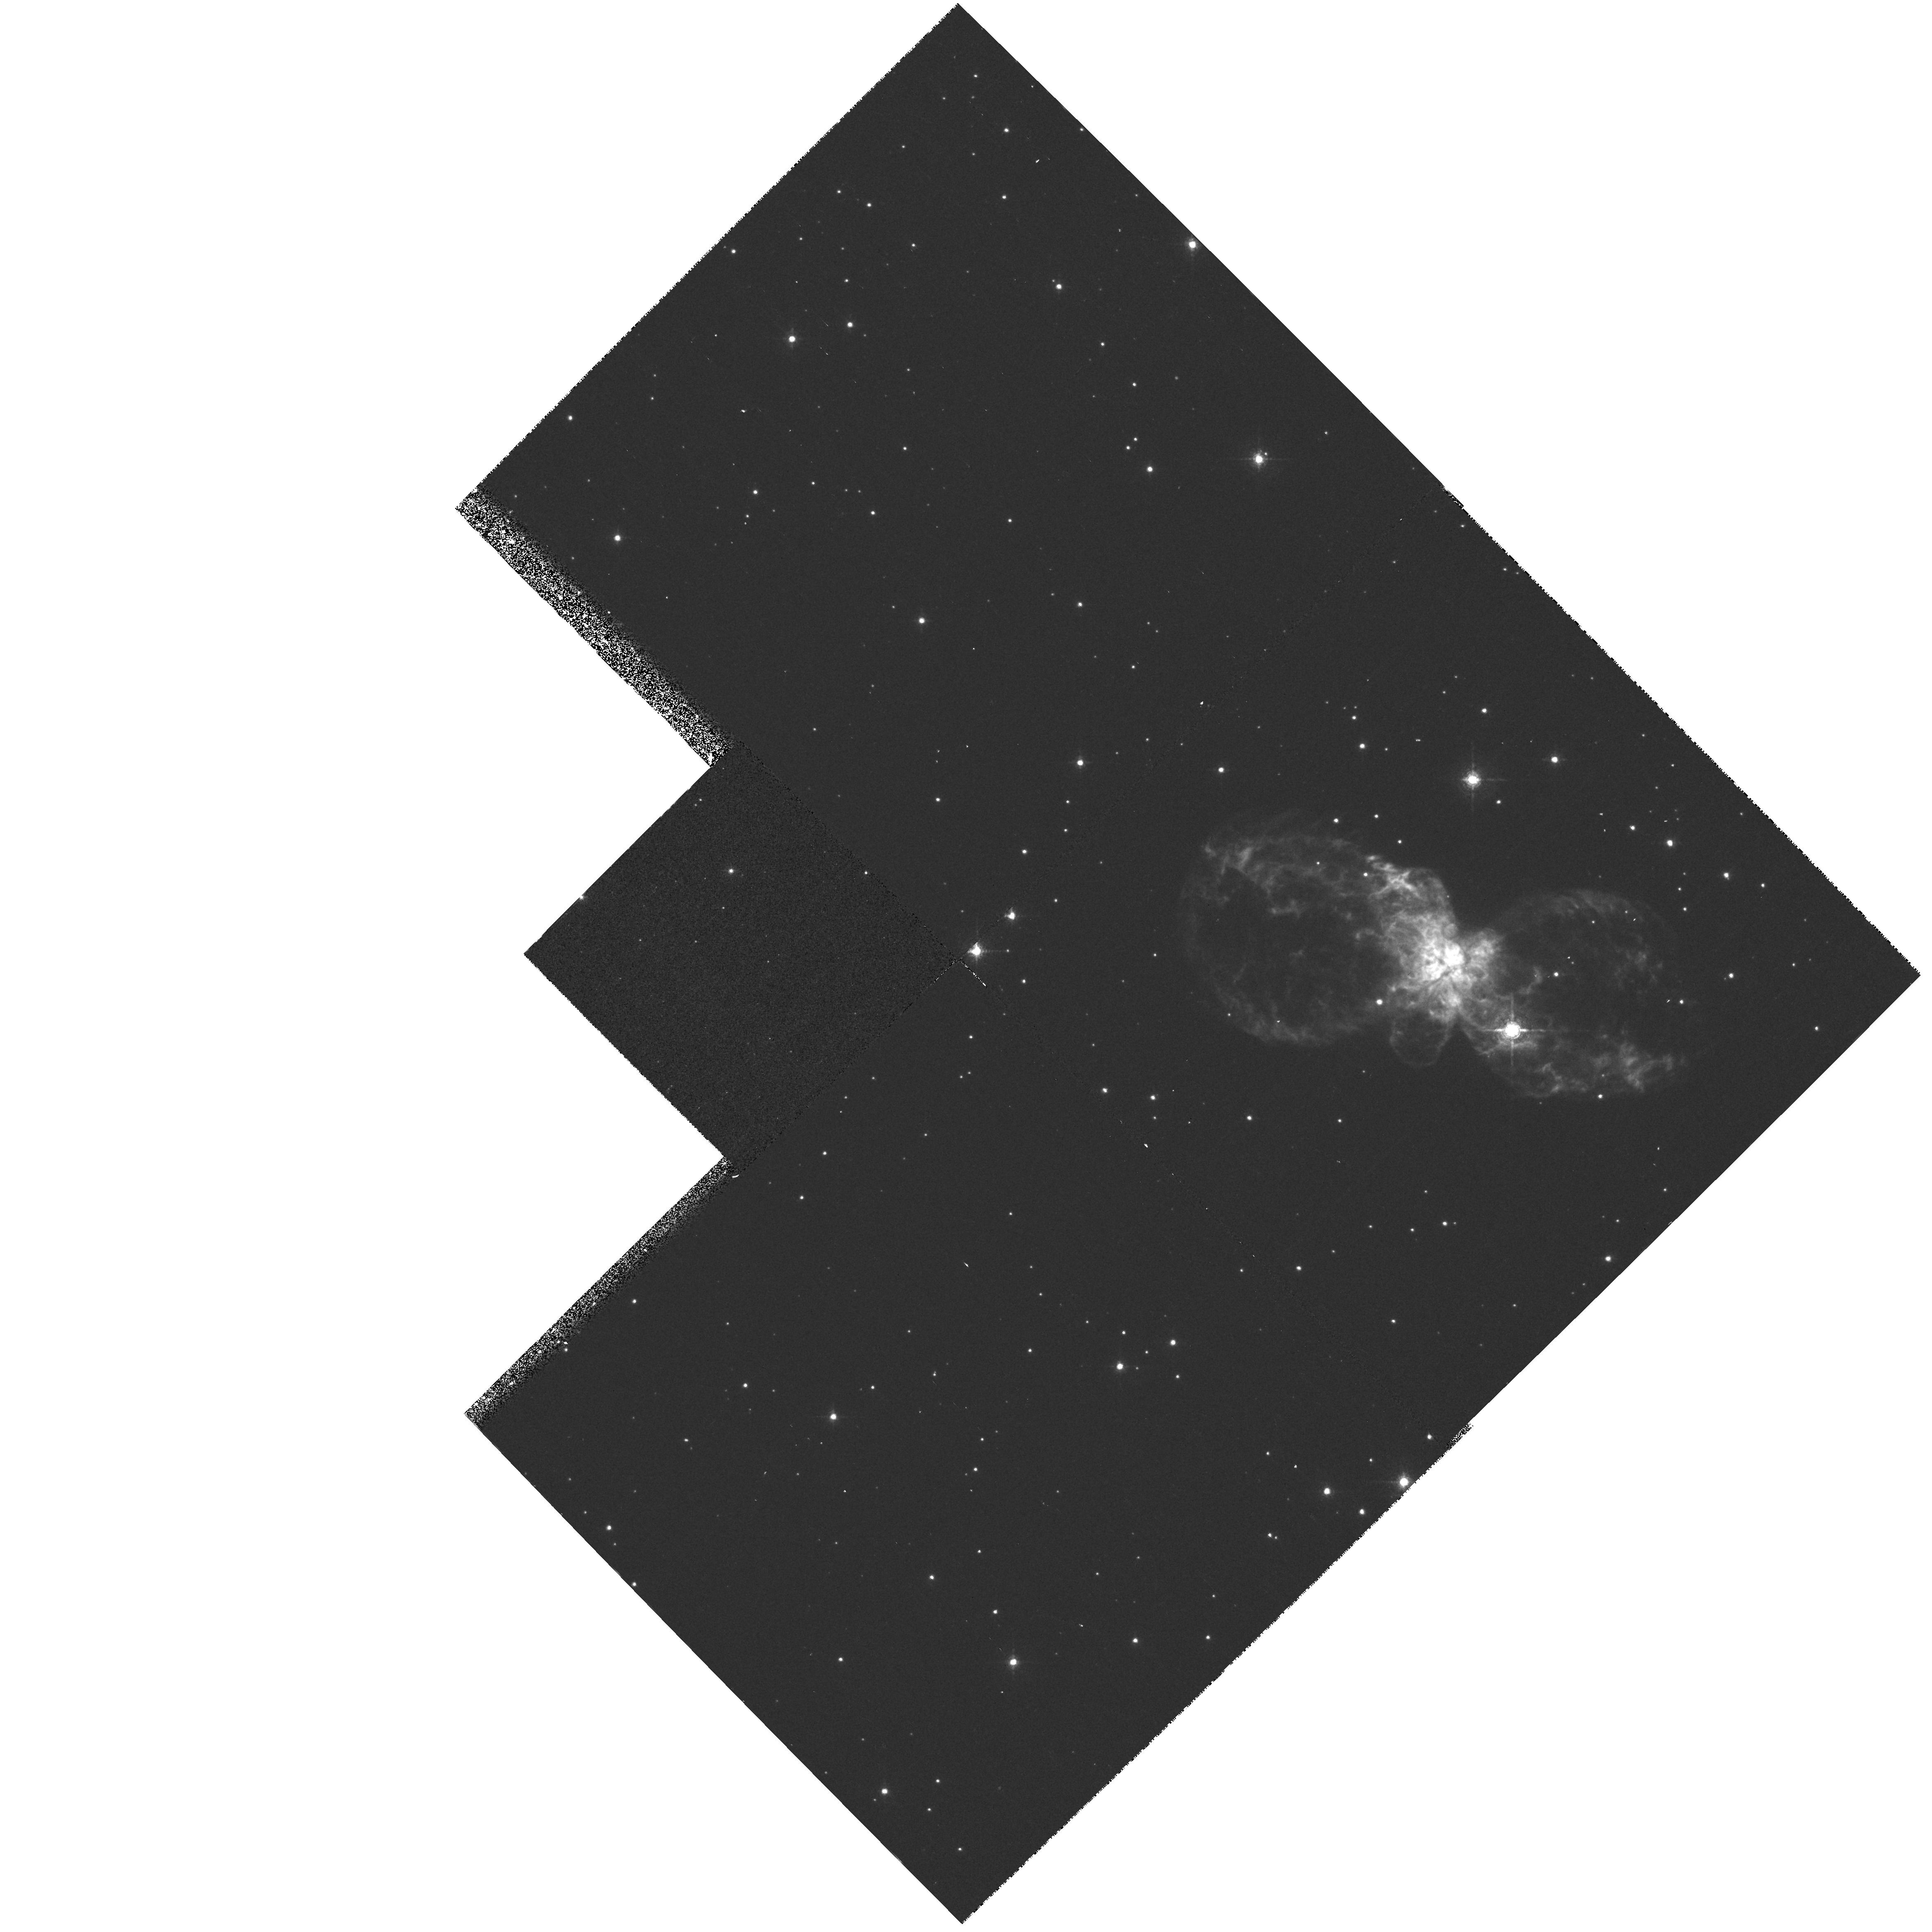
Target: HUBBLE5
Instrument: WFPC2/PC
Filter: F673N
Exposure: 15 min
Observation ID: hst_6502_01_wfpc2_pc_f673n_u42i01

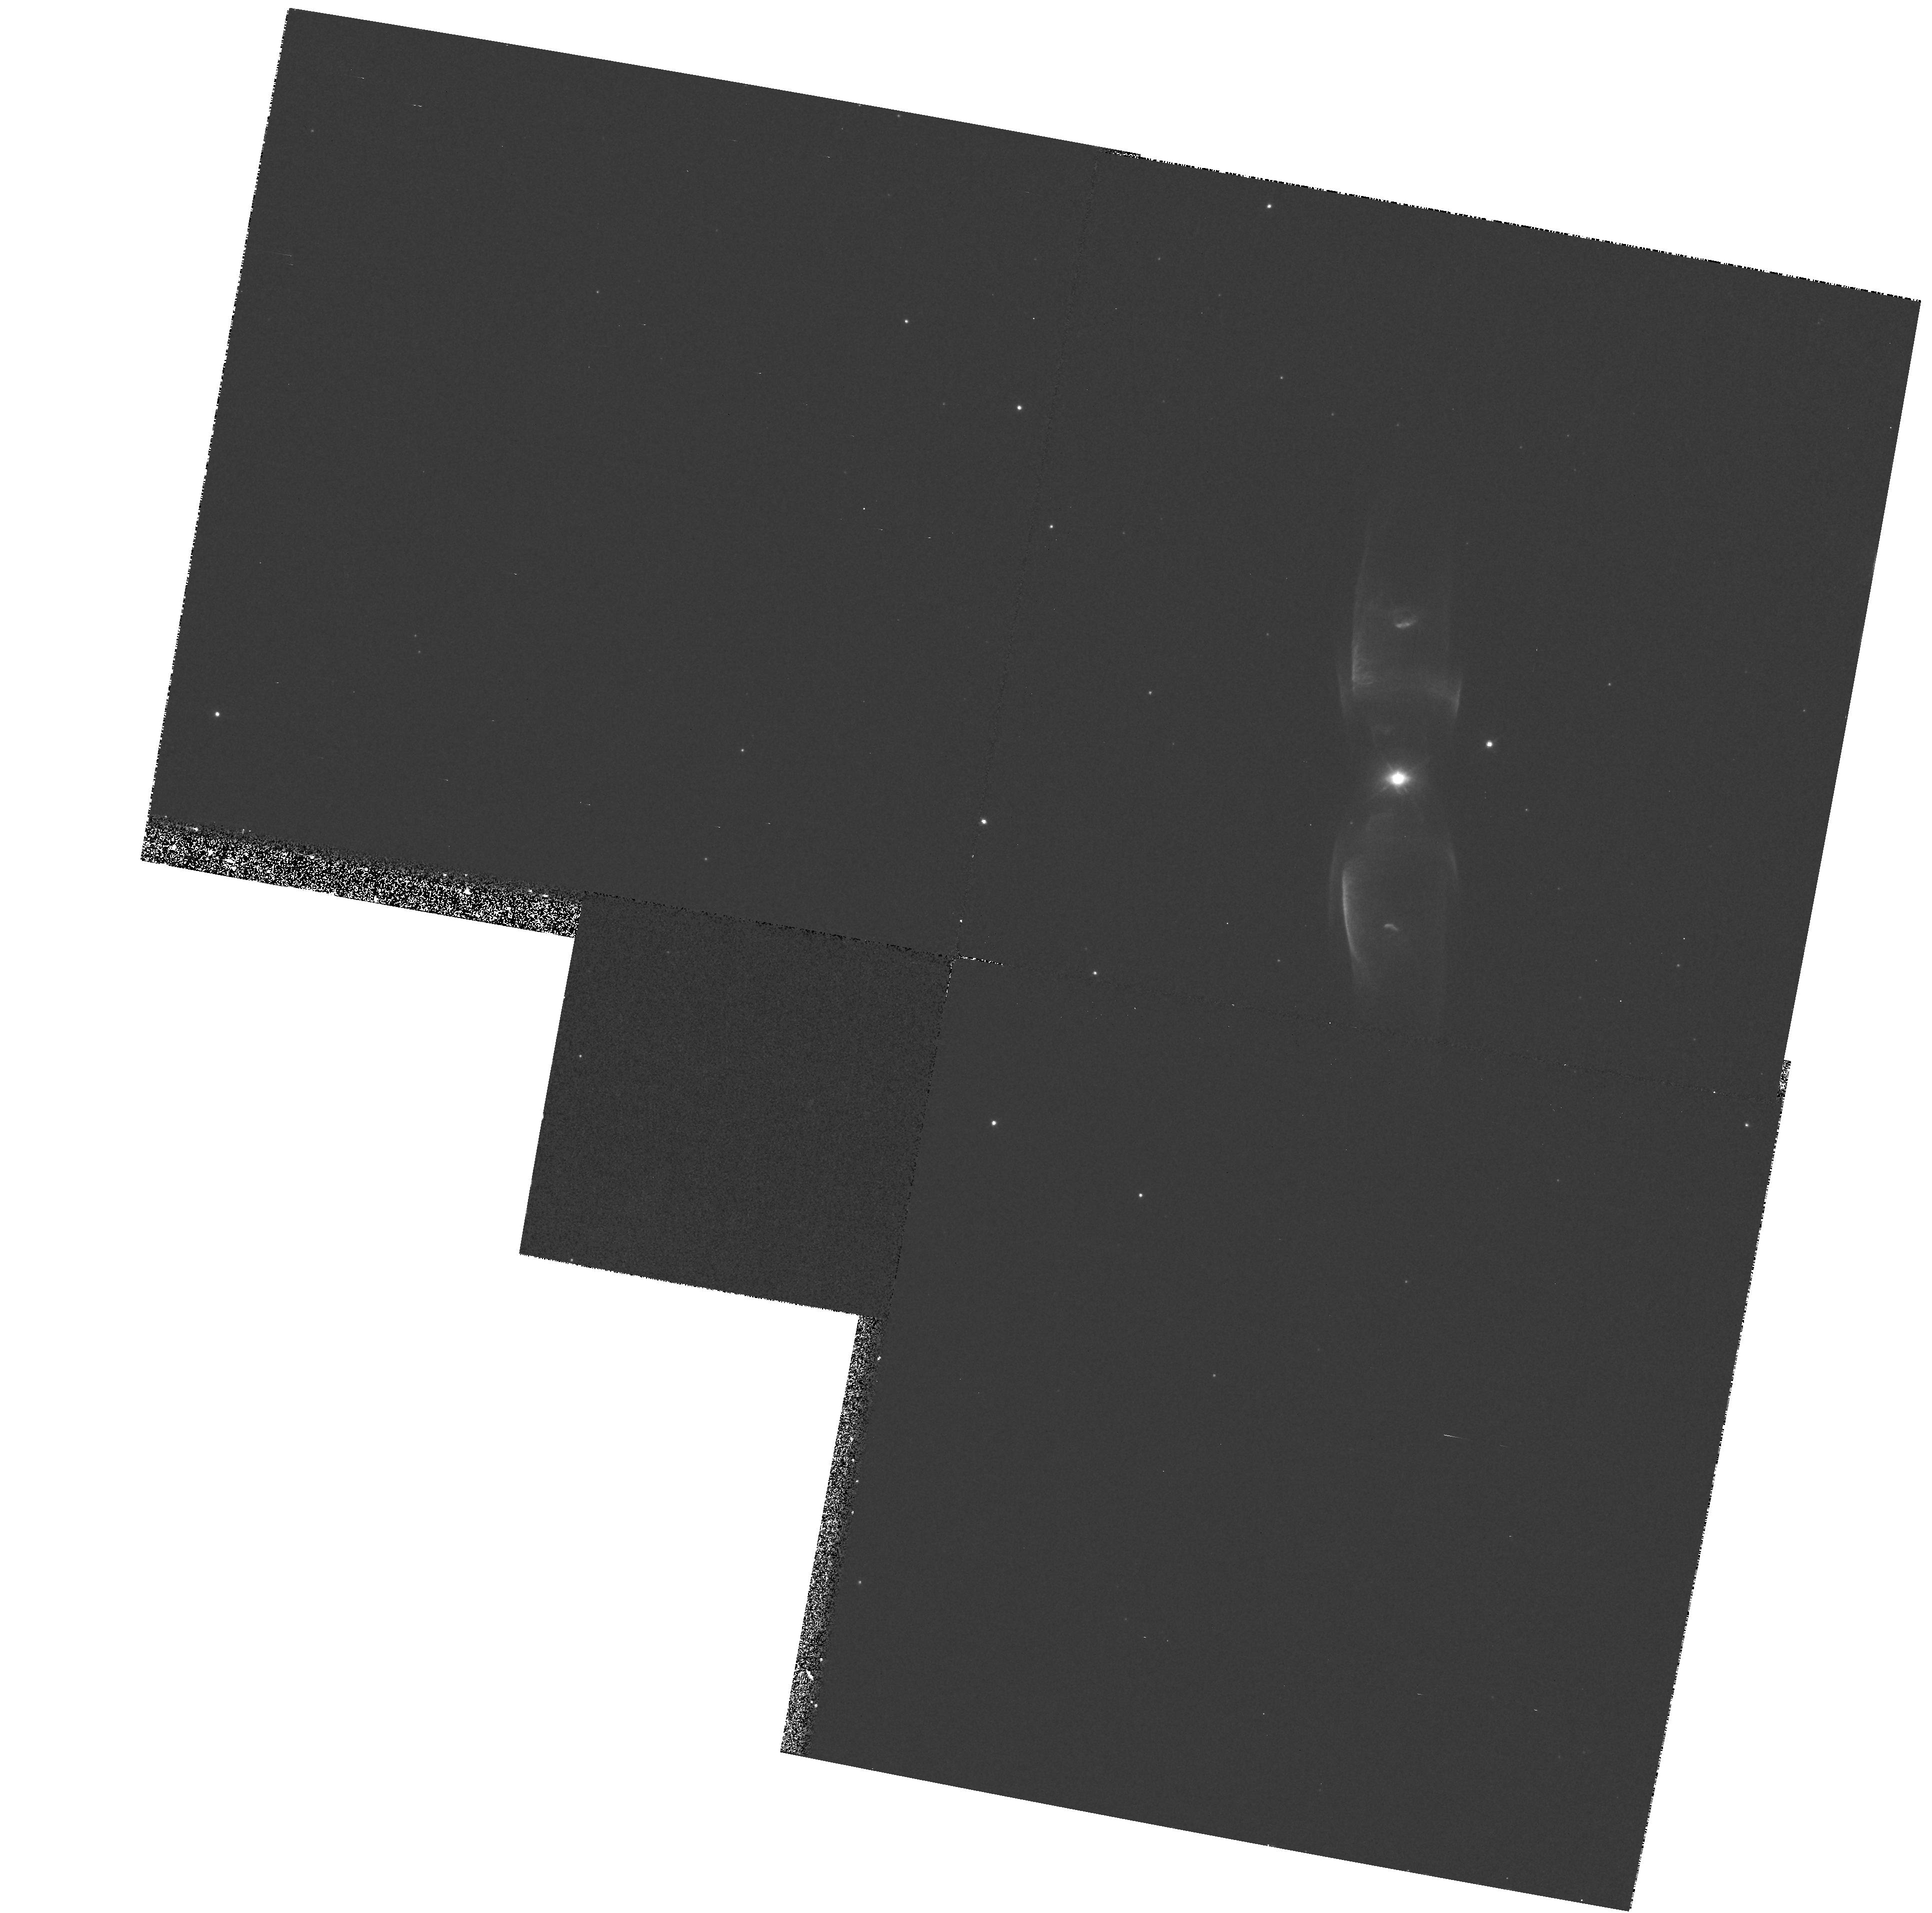
Target: M2-9
Instrument: WFPC2/PC
Filter: F631N
Exposure: 20 min
Observation ID: hst_6502_02_wfpc2_pc_f631n_u42i02

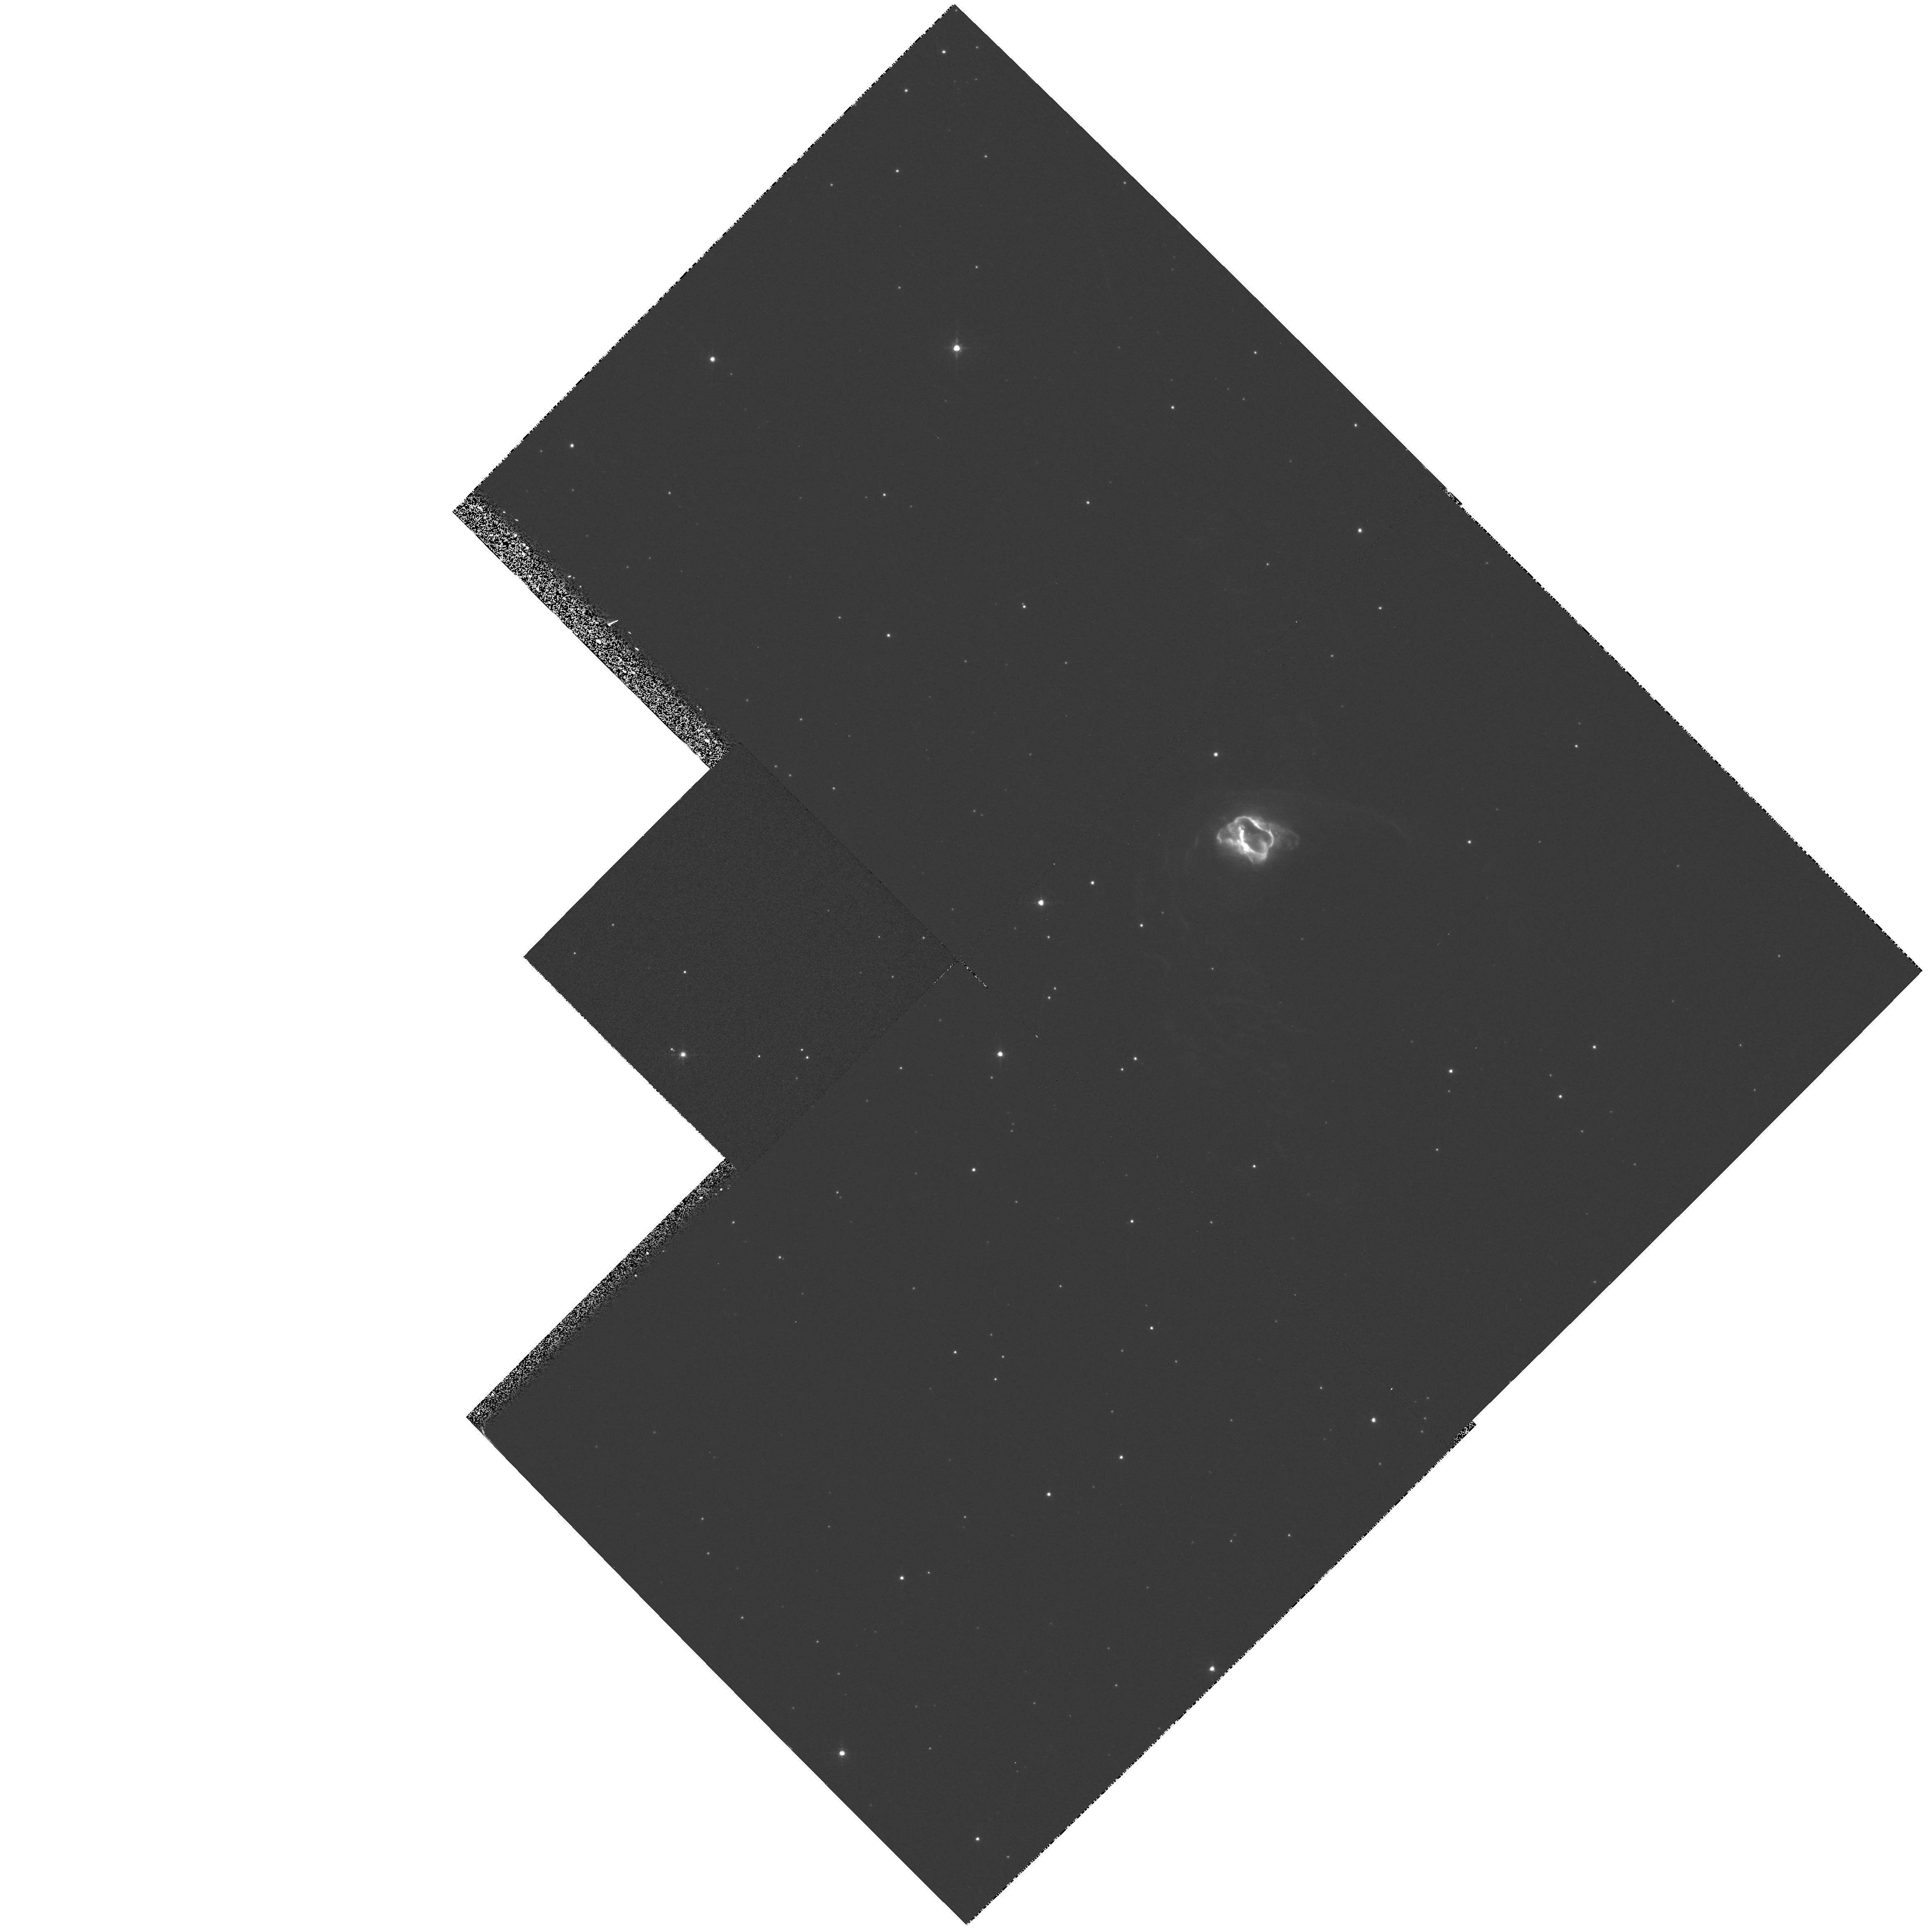
Target: NGC6537
Instrument: WFPC2/PC
Filter: F631N
Exposure: 20 min
Observation ID: hst_6502_04_wfpc2_pc_f631n_u42i04

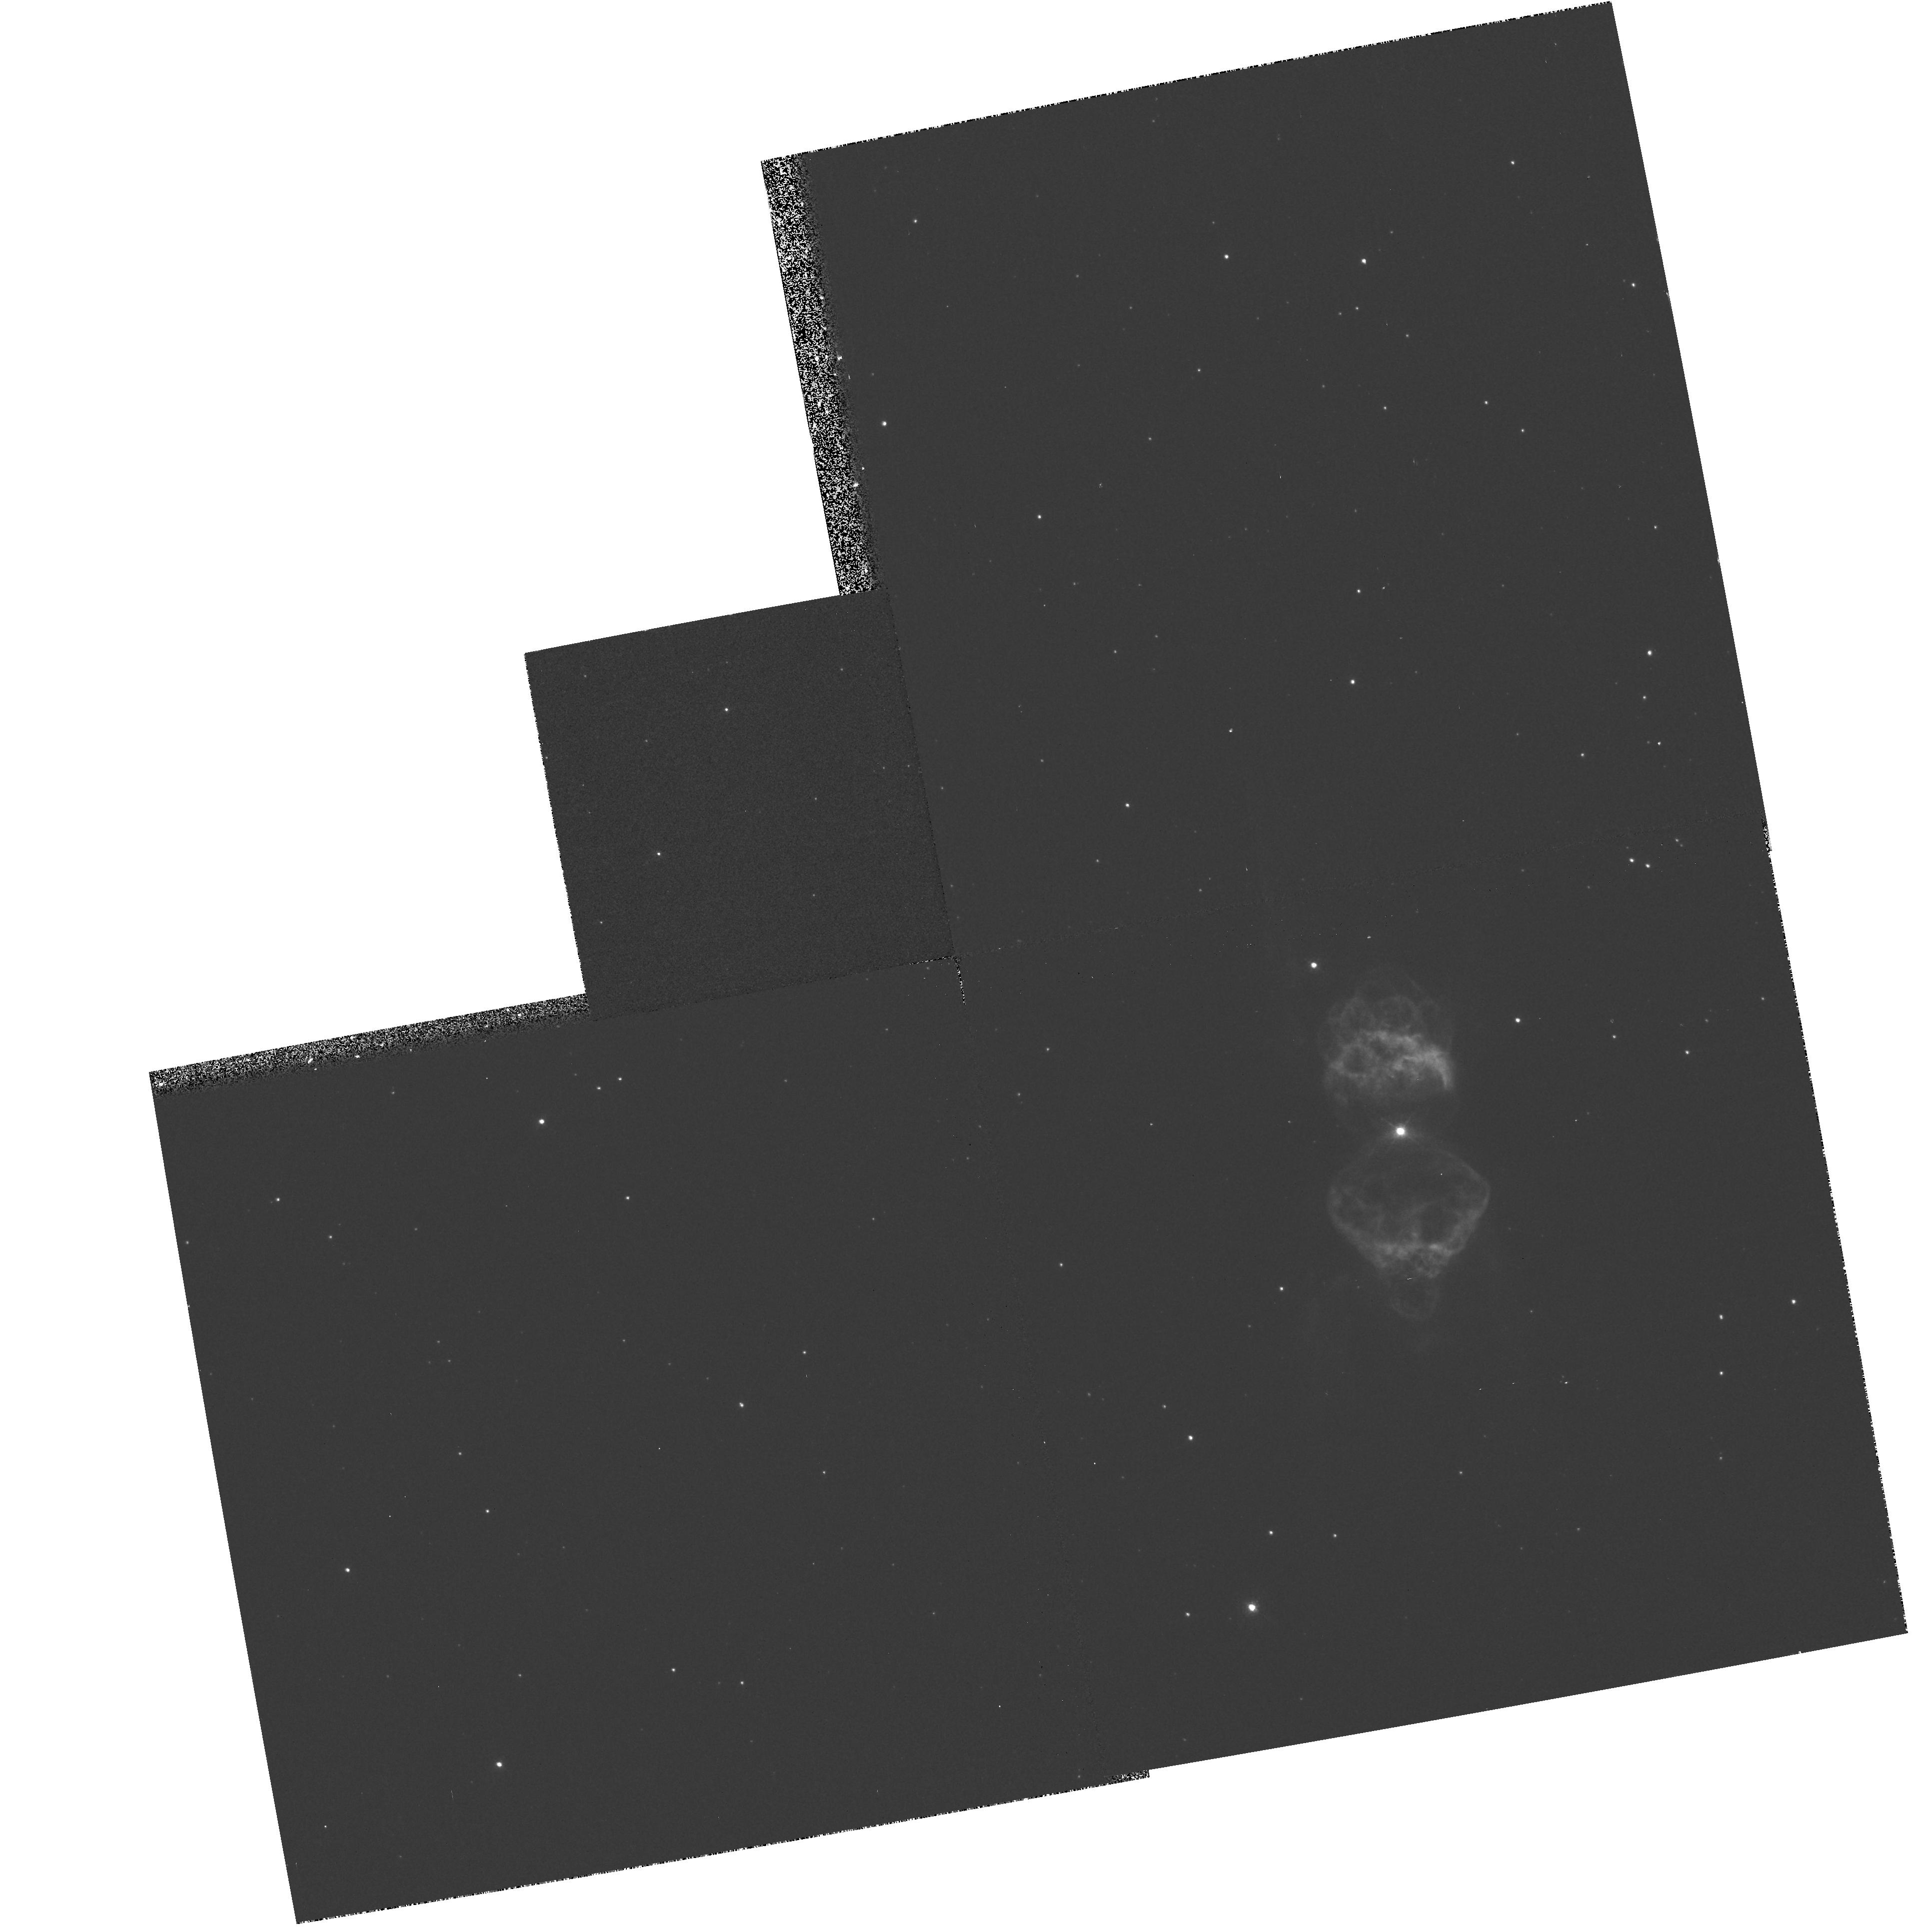
Target: MZ-3
Instrument: WFPC2/PC
Filter: F487N
Exposure: 13 min
Observation ID: hst_6502_03_wfpc2_pc_f487n_u42i03

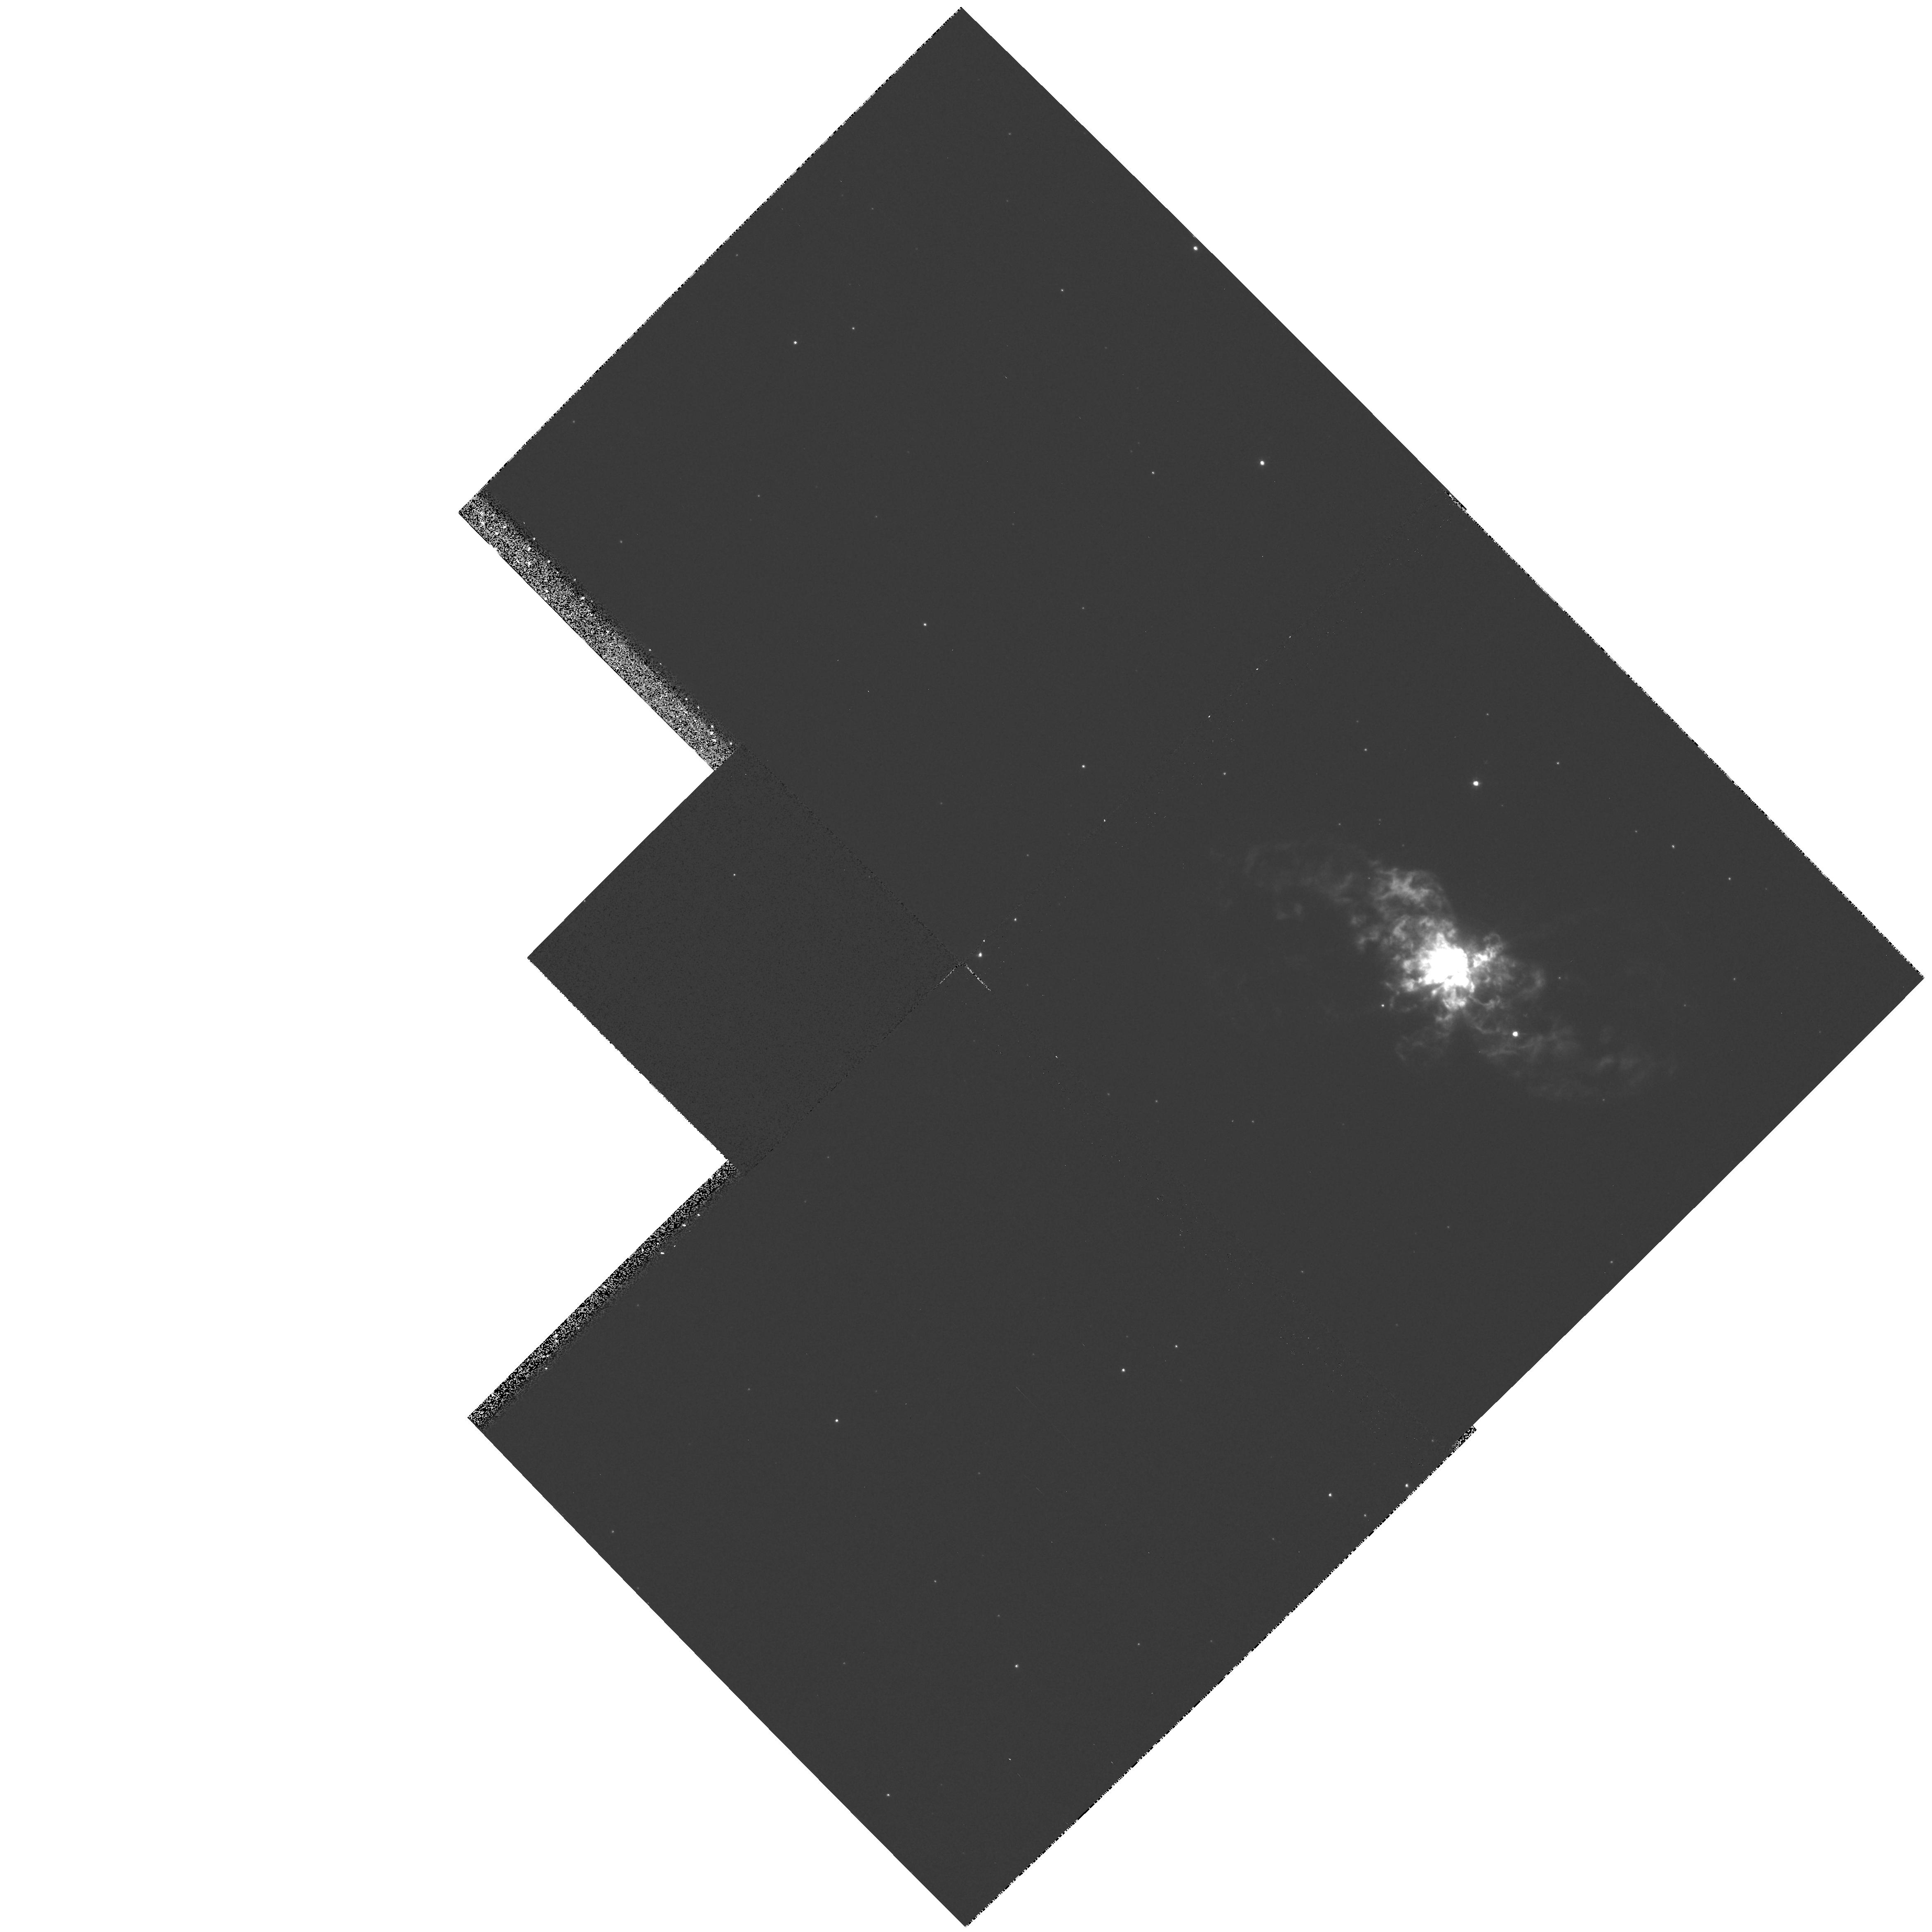
Target: HUBBLE5
Instrument: WFPC2/PC
Filter: F502N
Exposure: 17 min
Observation ID: hst_6502_01_wfpc2_pc_f502n_u42i01

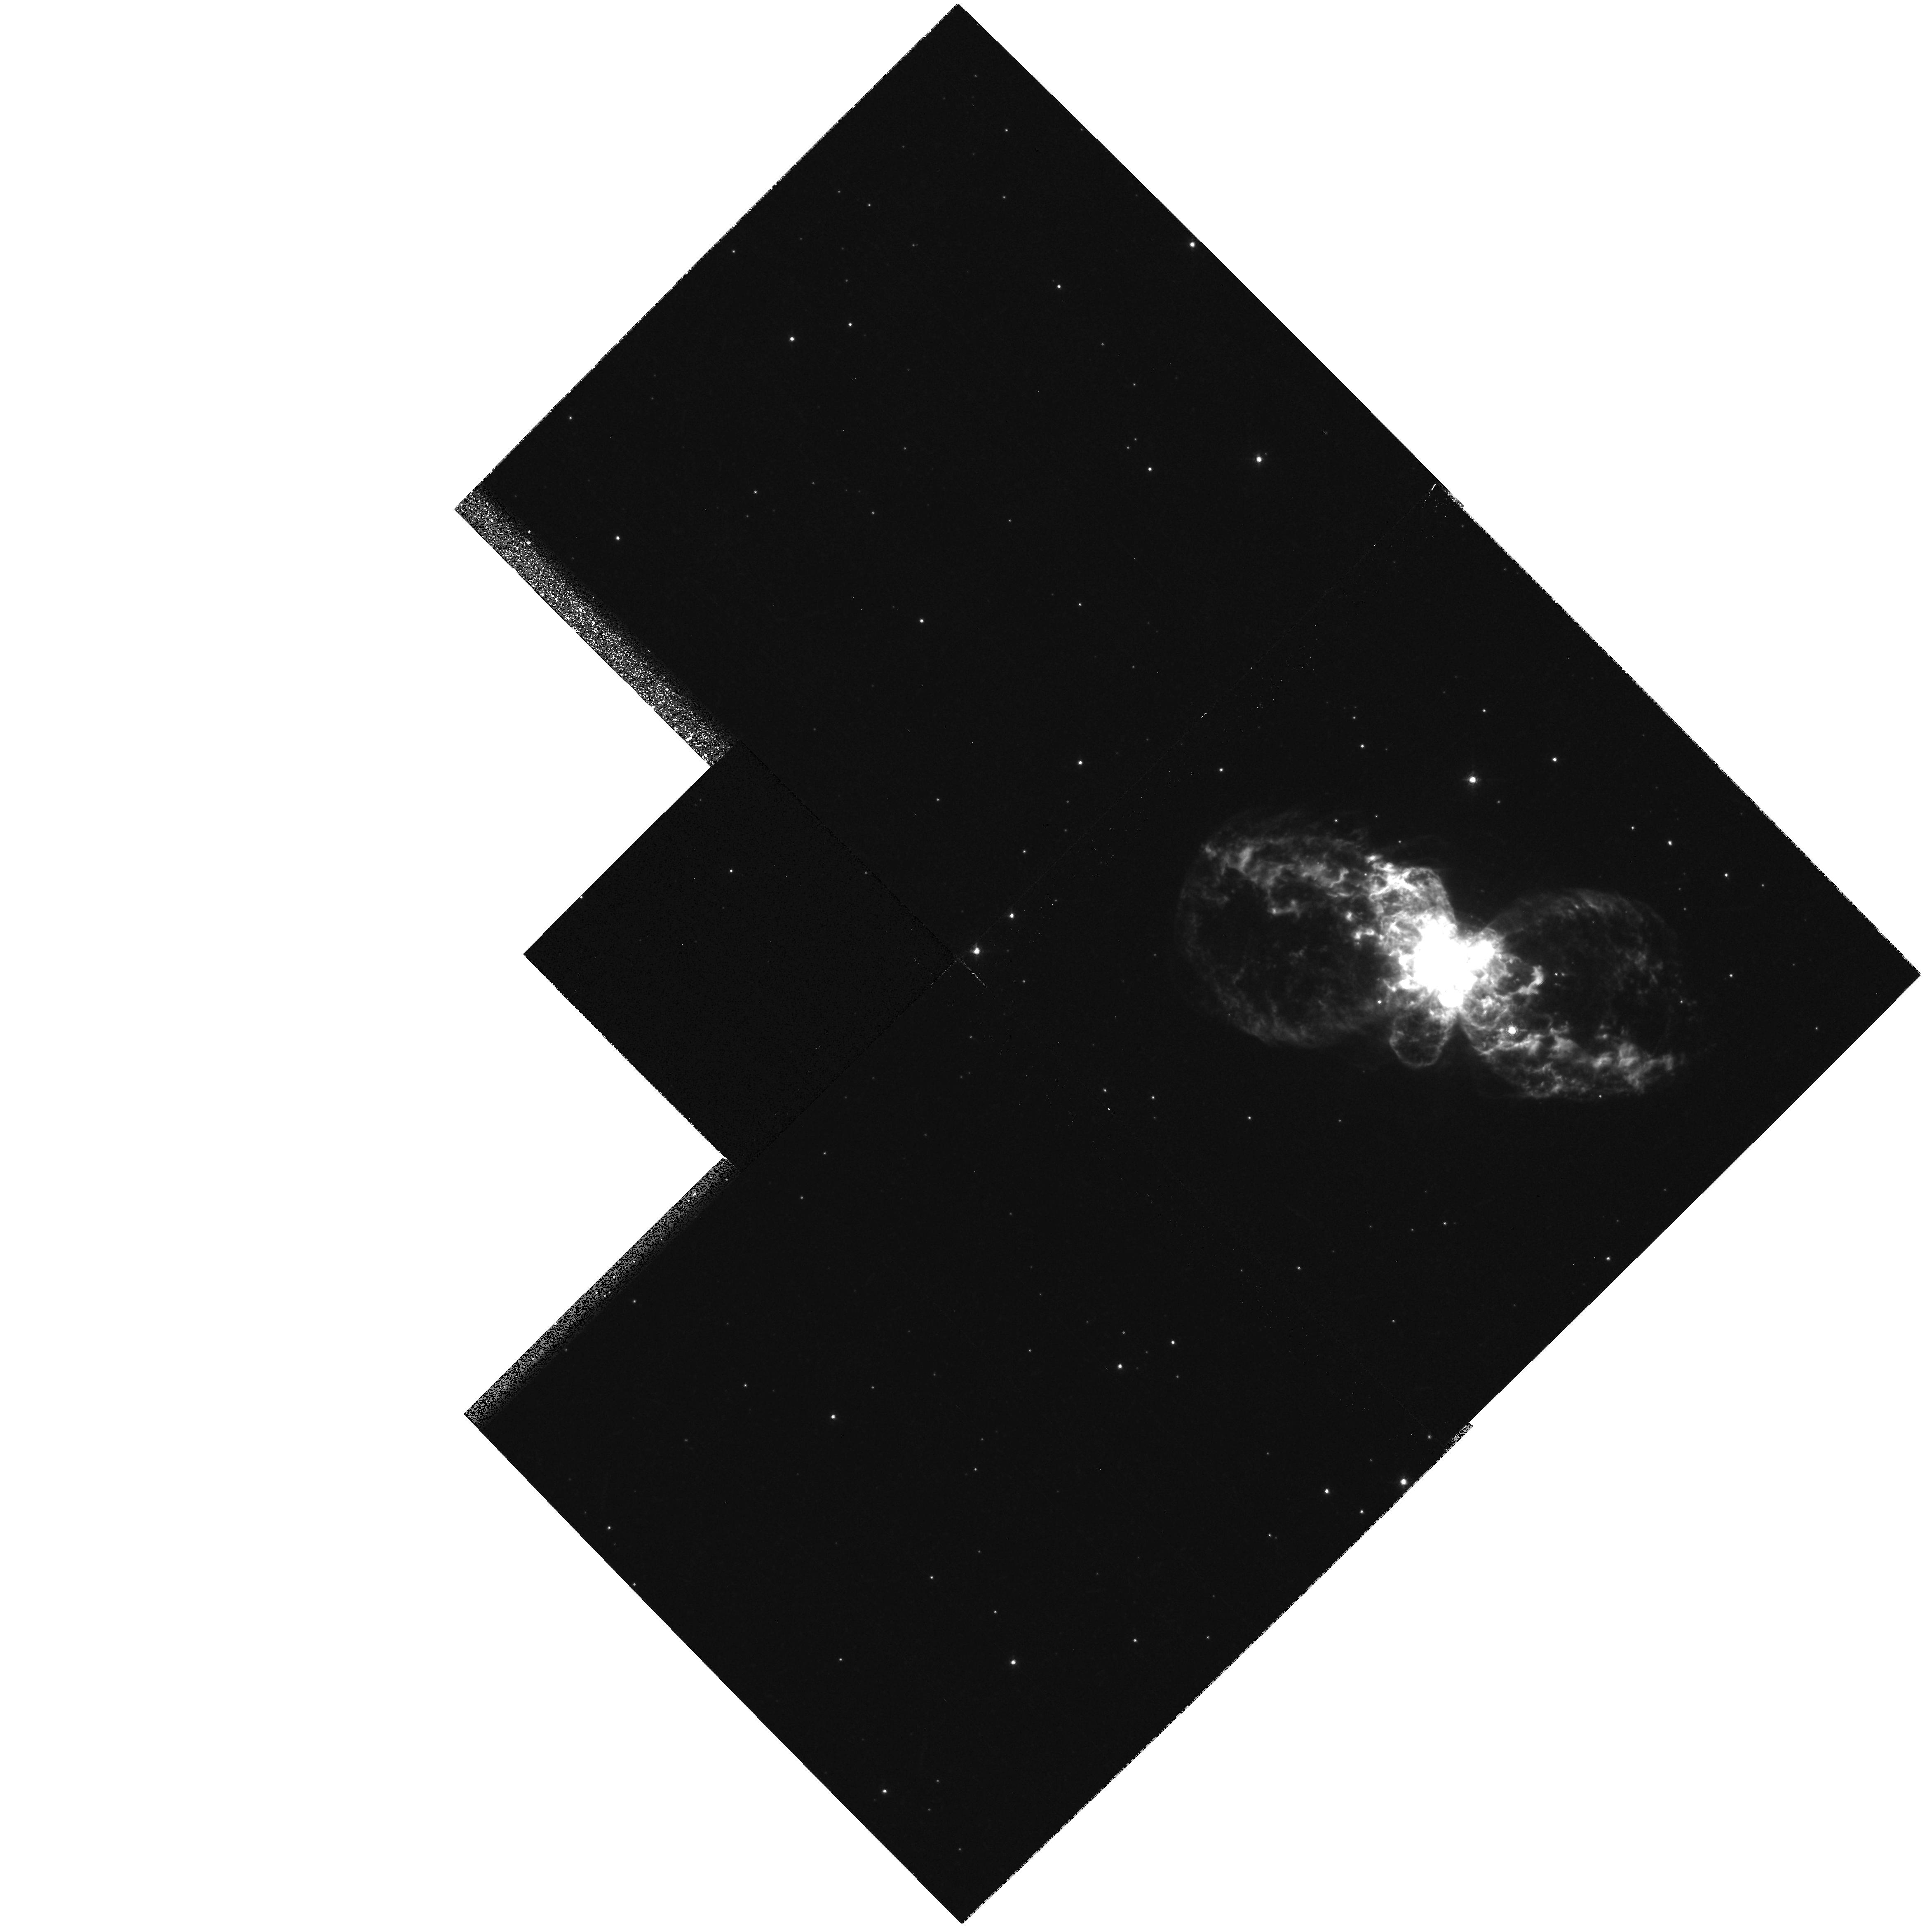
Target: HUBBLE5
Instrument: WFPC2/PC
Filter: F658N
Exposure: 20 min
Observation ID: hst_6502_01_wfpc2_pc_f658n_u42i01

Evolution and excitation of bipolar nebulae (PI: Balick, Bruce)

Understanding the physics of bipolar nebulae, our high-level goal, is a key means of probing the mass loss history of stars from their youngest (YSOs, HH objects) to their most evolved stages (planetary nebulae, PNe and LBVs). High-spatial resolution WFPC2 images of easily observed bipolars -- specifically, very bright bipolar PNe -- provide detailed snapshots of evolving bipolars. We propose to obtain narrow- band WFPC2 images with a critical spatial resolution of 10^15 cm, to be coupled with ground-based measurements of the internal kinematics, in order to provide crucial constraints for the numerical hydro codes which we have been developing for a decade. There are two secondary goals. The geometry and density of the elusive disks surrounding the nuclear wind source almost certainly ordains the morphological fate of a bipolar nebula from its earliest state of evolution. We propose to detect and characterize these disks. Also, the same WFPC2 images will allow us to search directly for strong filamentary shocks in the lobes of PNs. The shocks cannot be isolated without spatial resolutions 0."1. Models predict that such shocks are highly oblique and therefore weak; however, a growing body of ground-based spectrophotometric measurements seem to suggest that shocks are bright, and that they play a significant role in the nebular structure, energetics, and evolution.